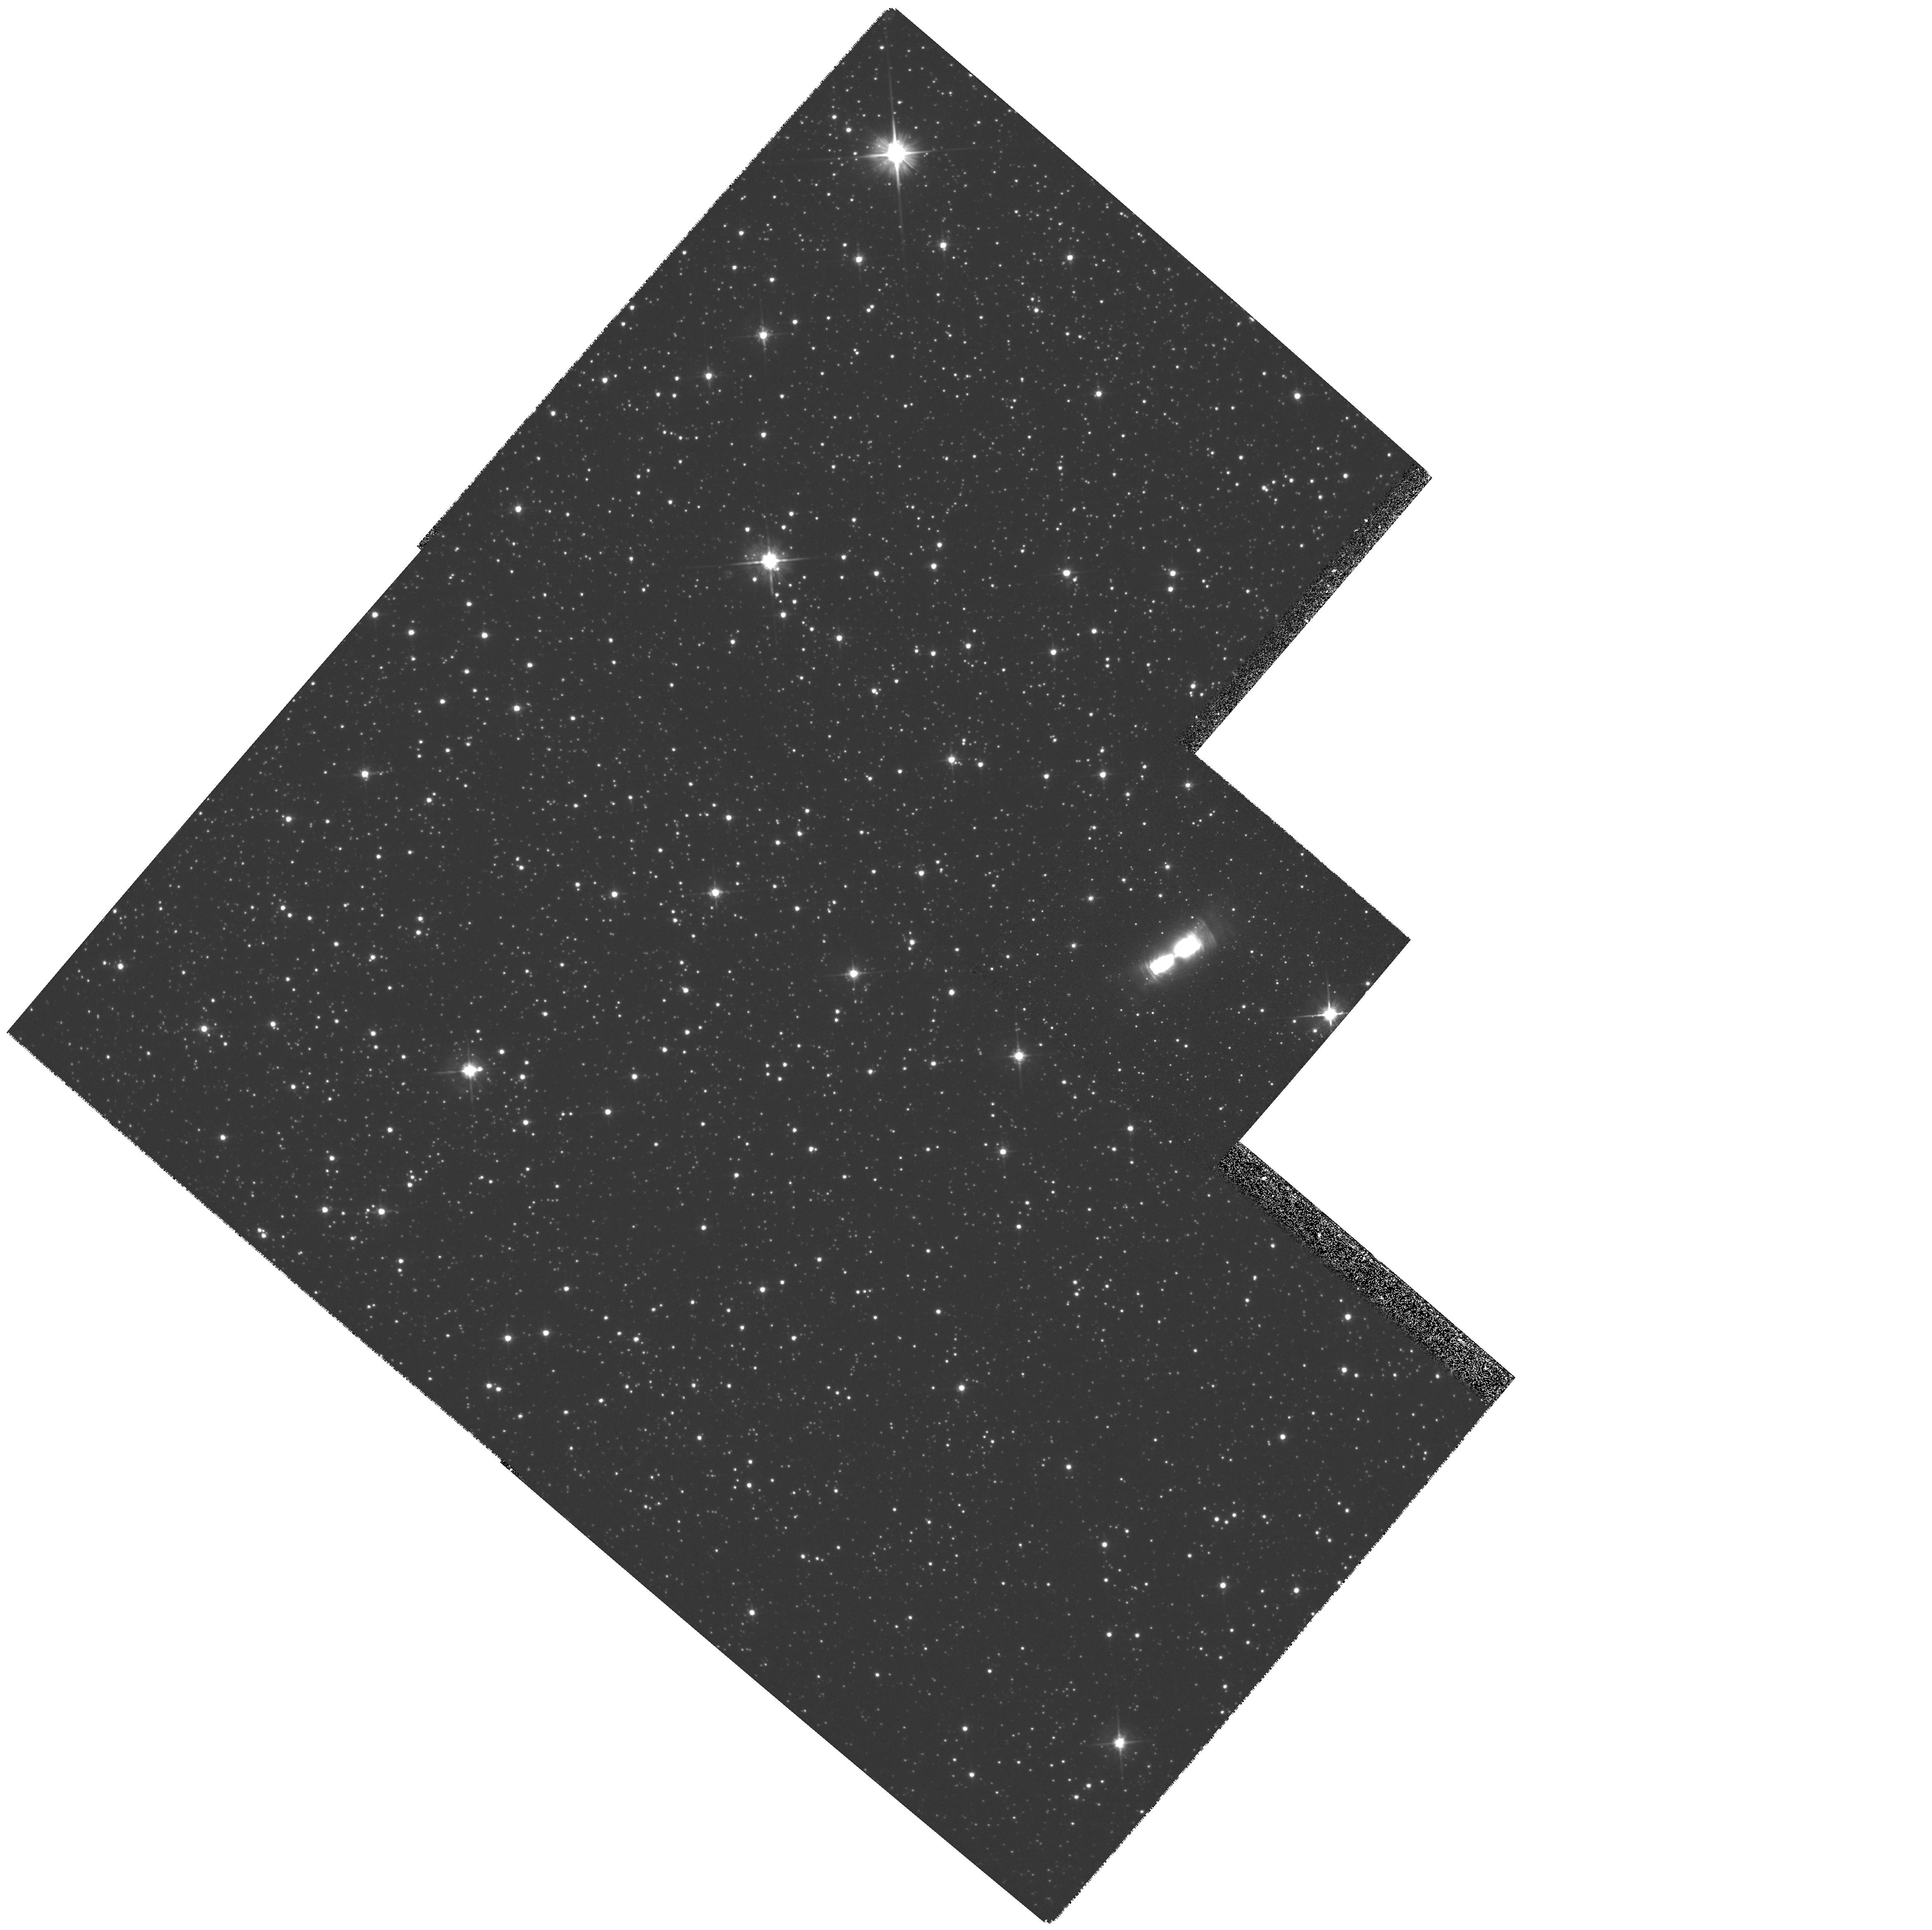
Target: IRAS17150-3224. Instrument: WFPC2/PC. Filter: F606W. Exposure: 12 min. Observation ID: hst_6565_02_wfpc2_pc_f606w_u3lr02

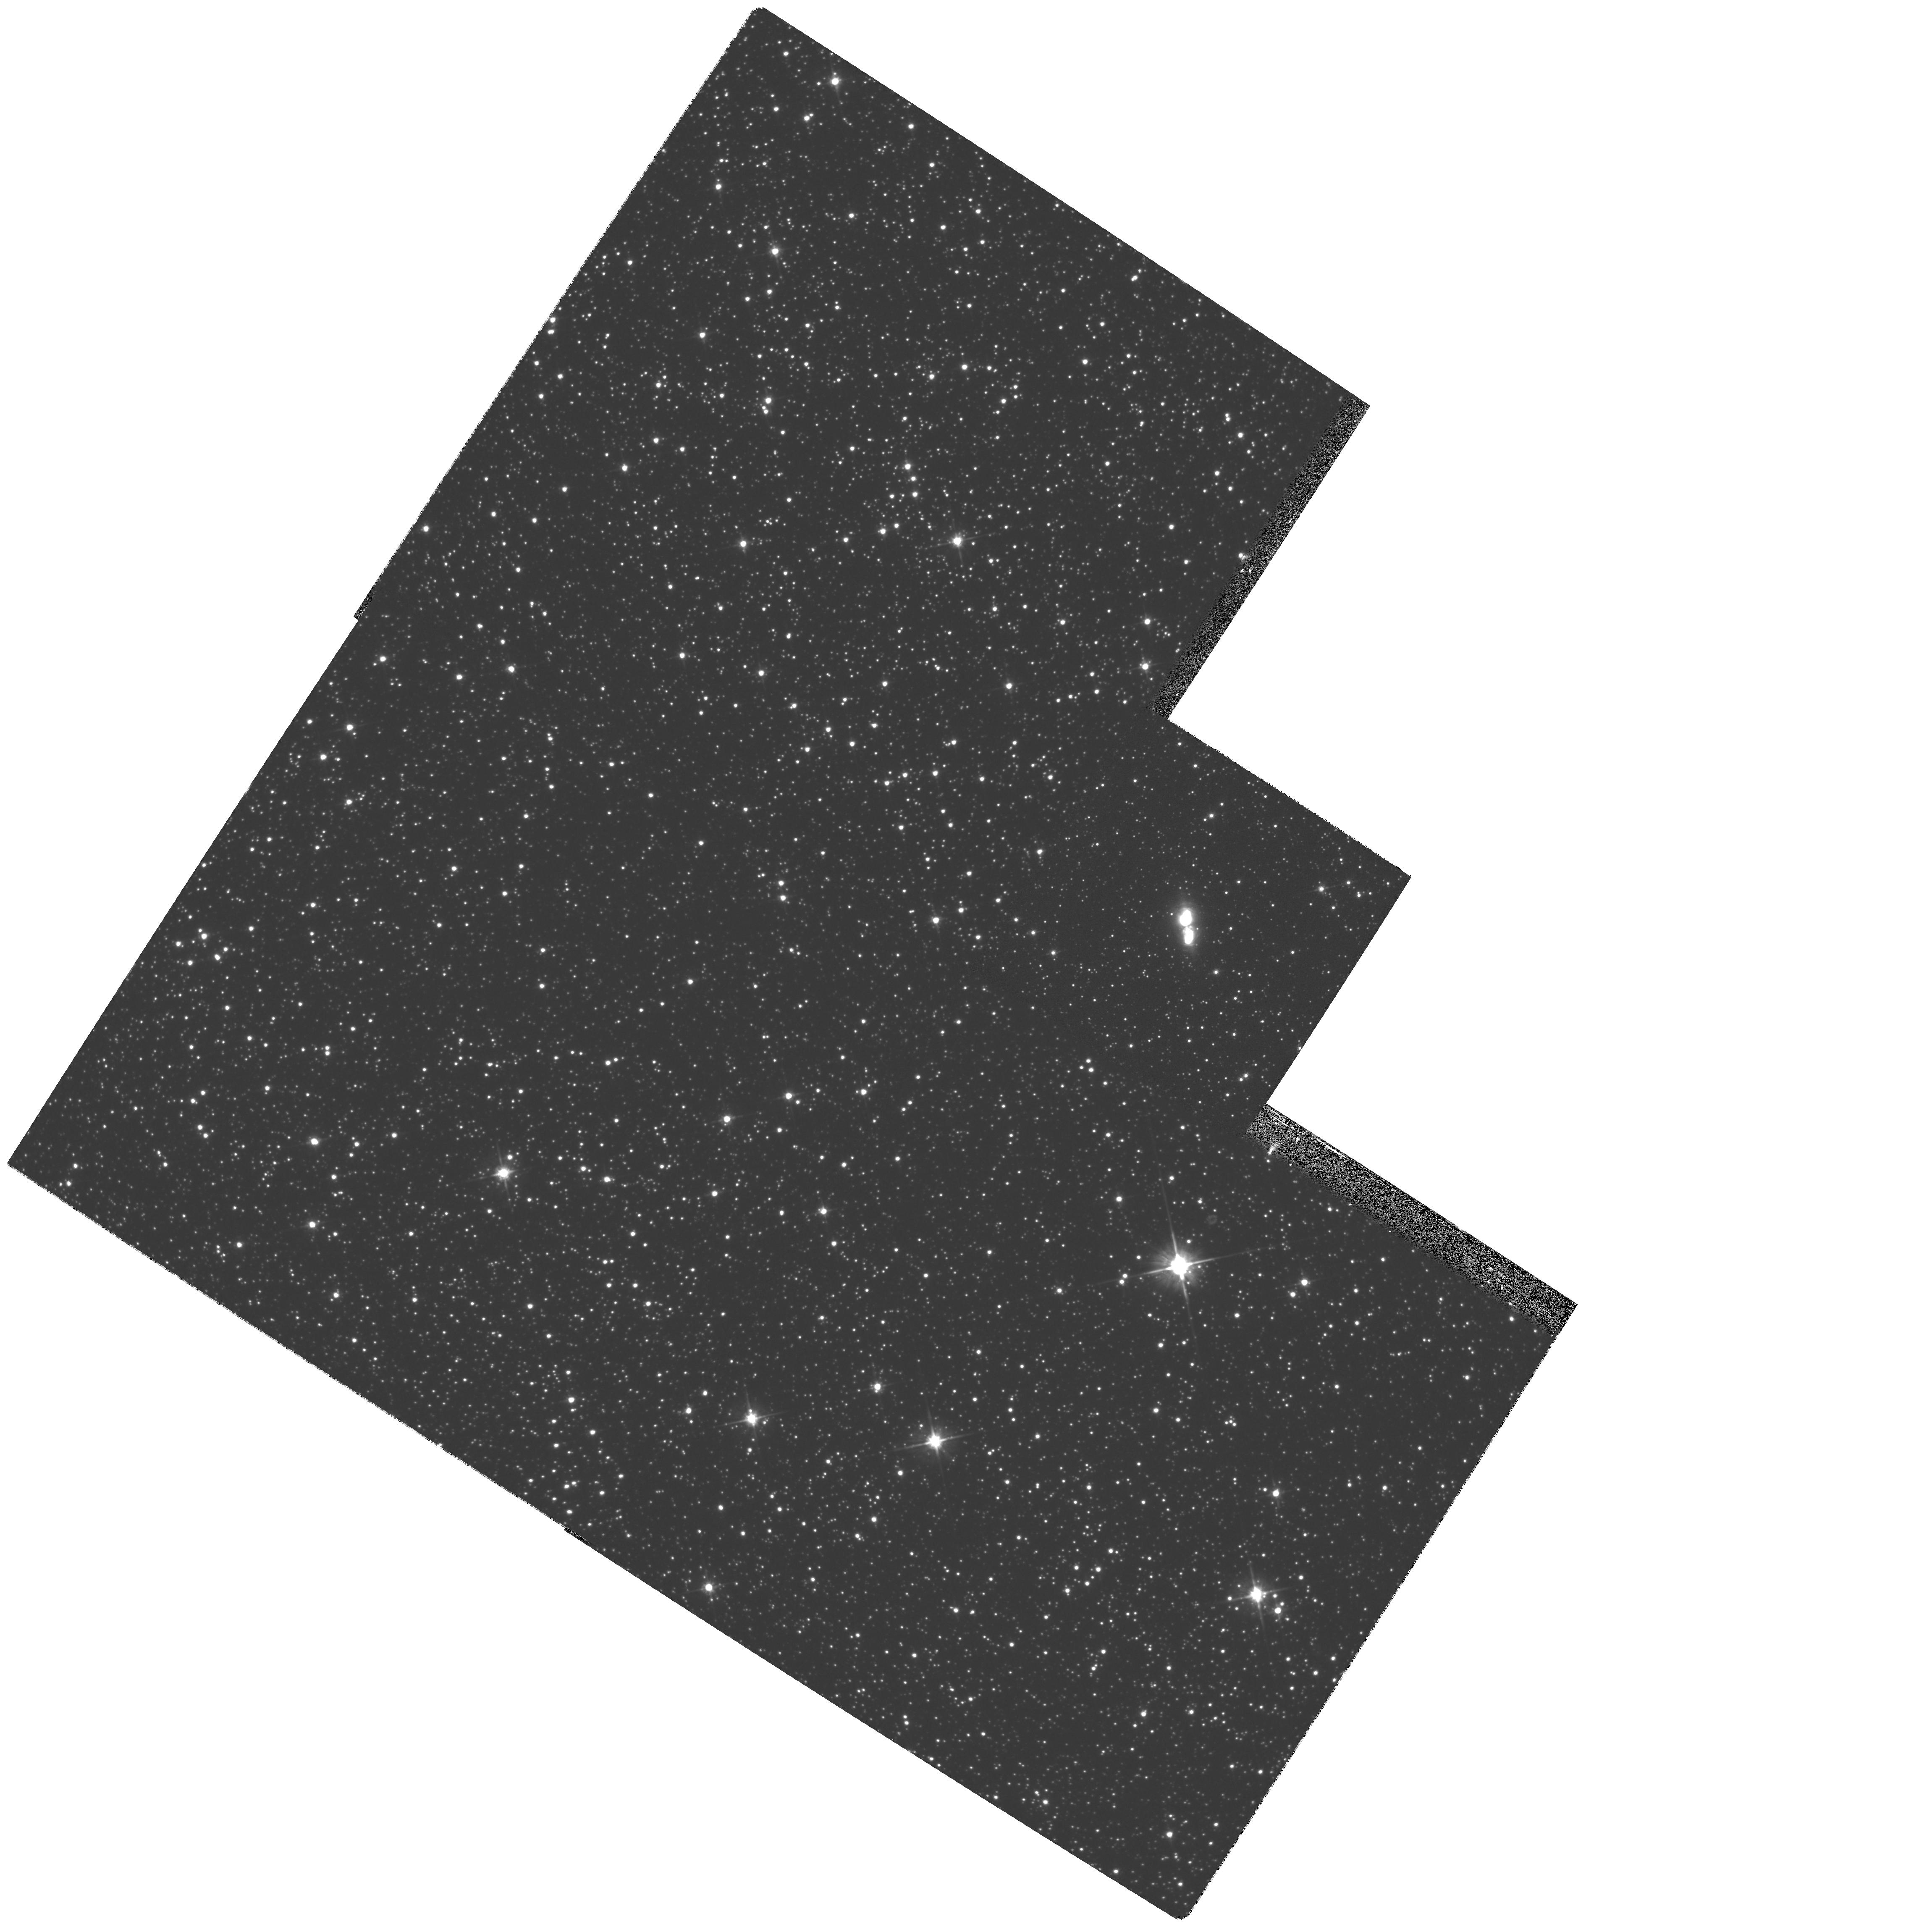
Target: IRAS17441-2411. Instrument: WFPC2/PC. Filter: F606W. Exposure: 12 min. Observation ID: hst_6565_01_wfpc2_pc_f606w_u3lr01

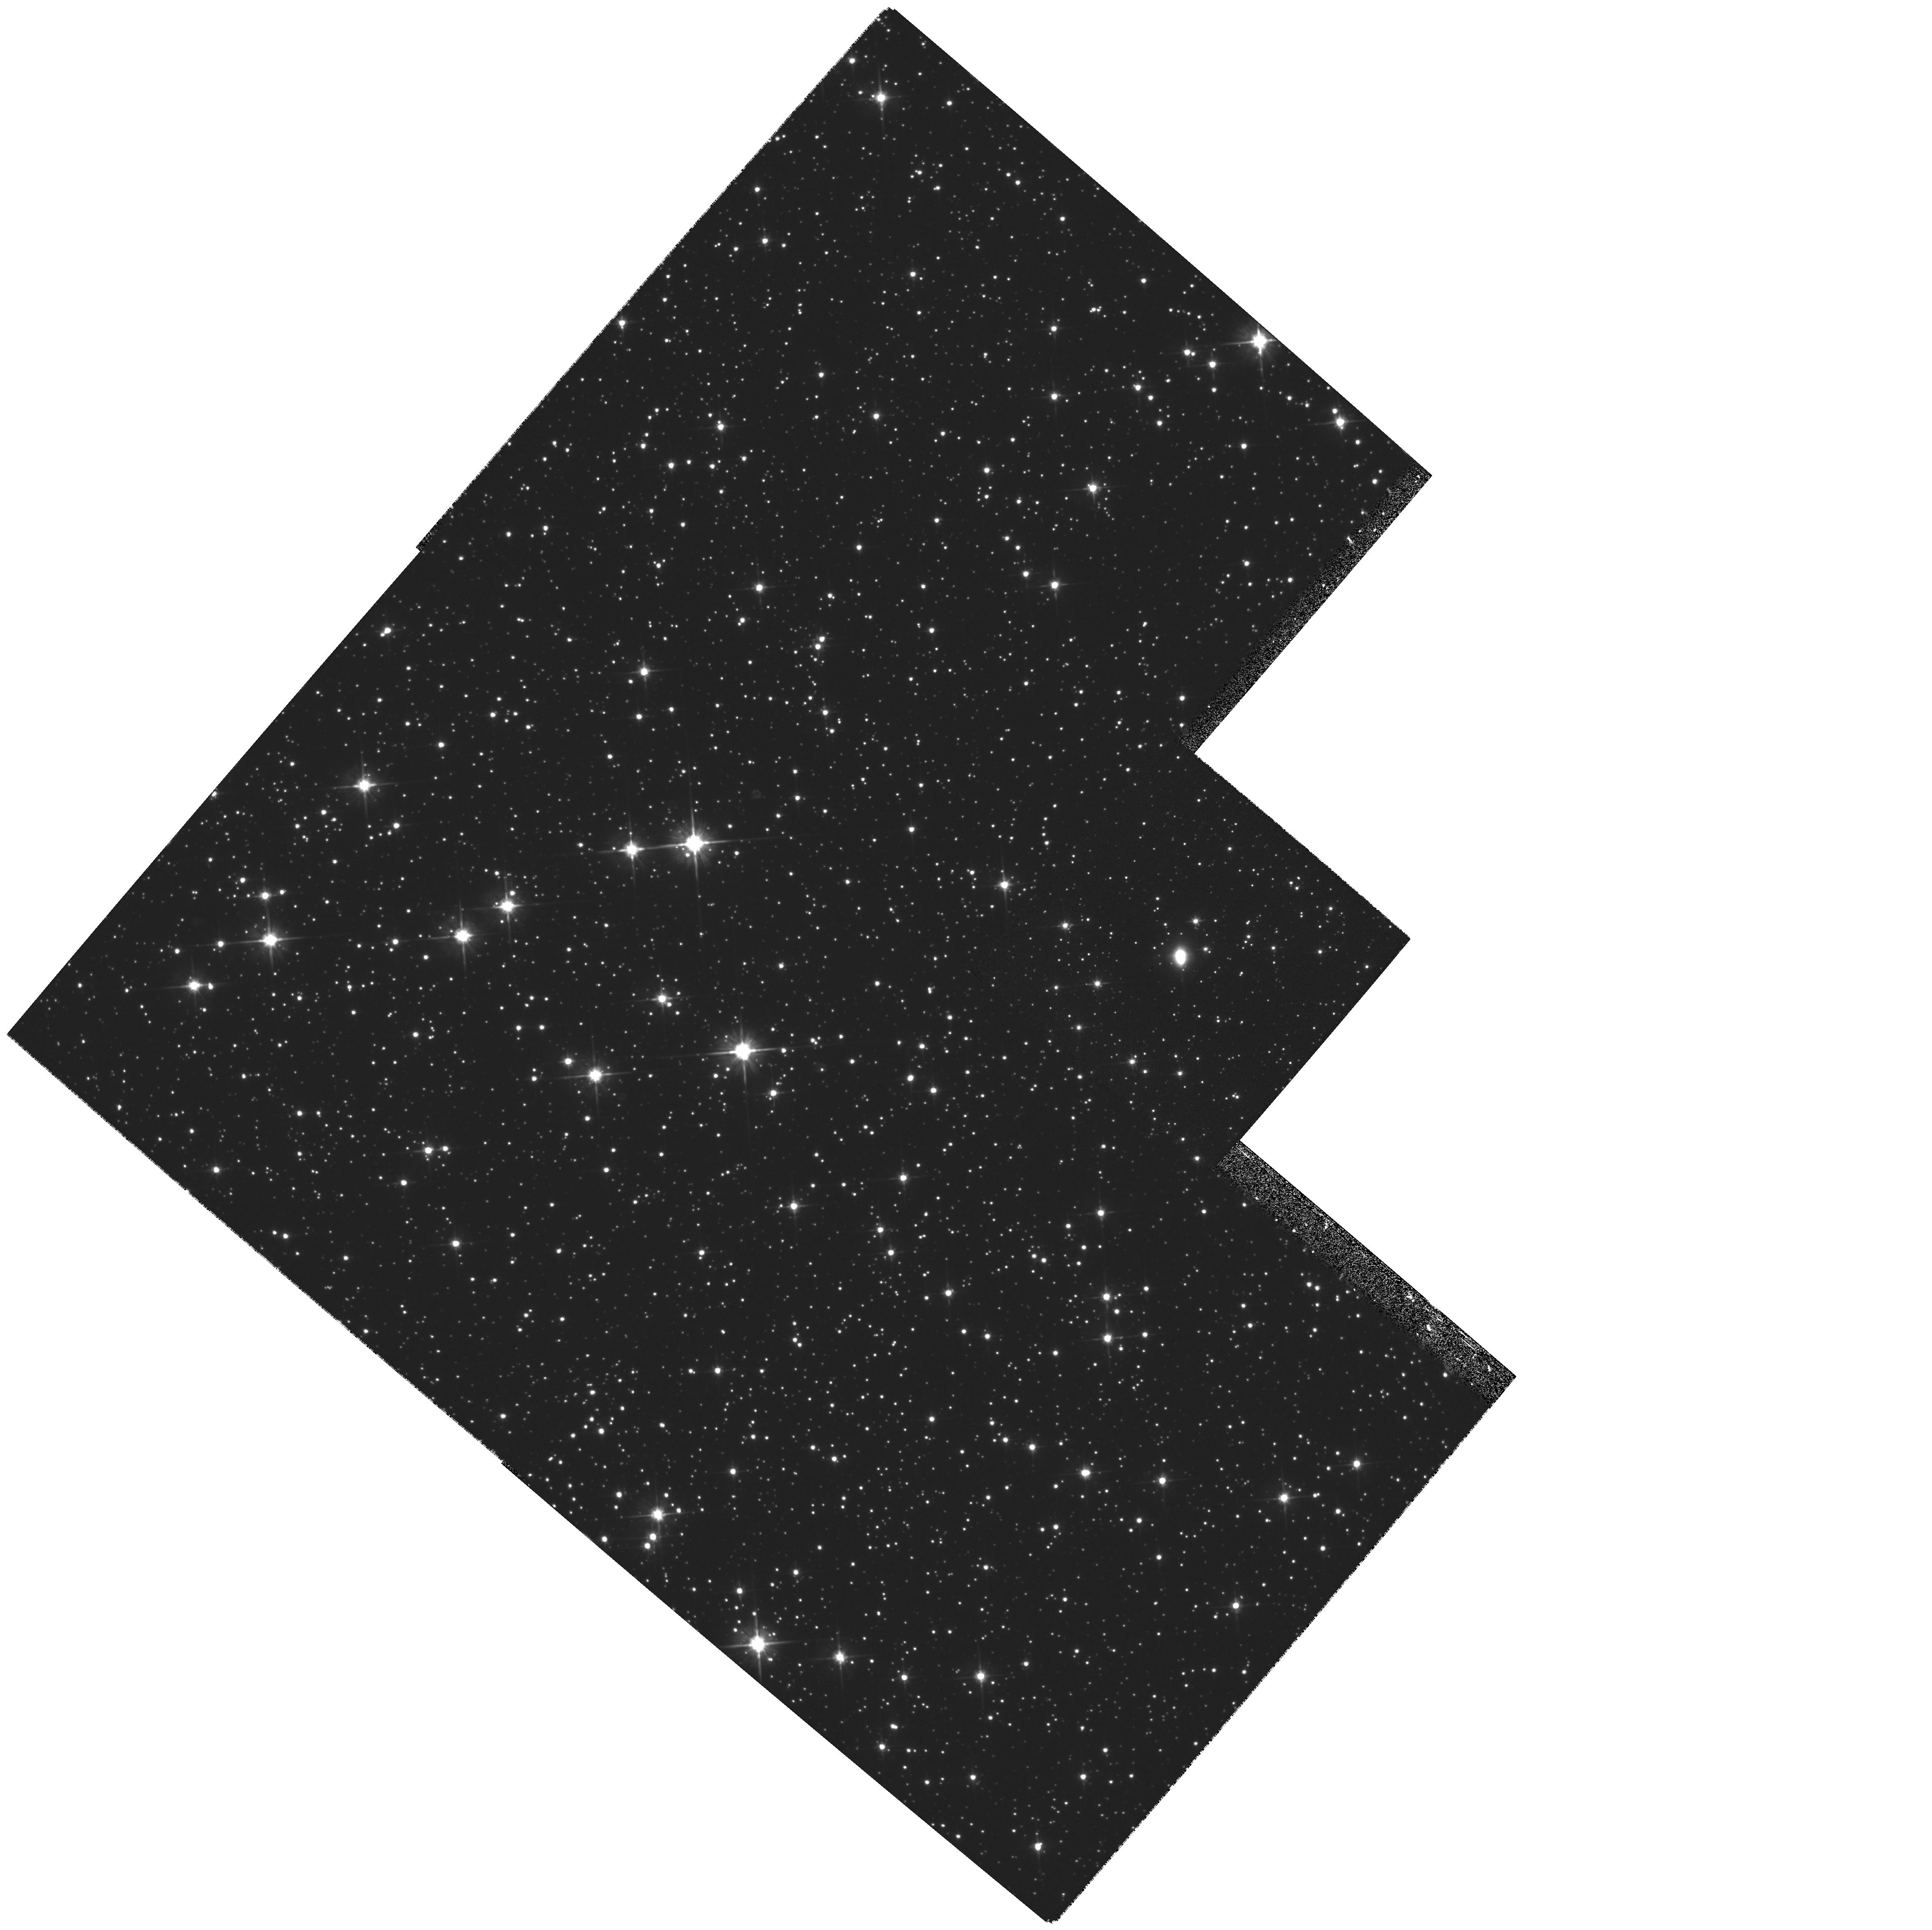
Target: IRAS17245-3951. Instrument: WFPC2/PC. Filter: F606W. Exposure: 13 min. Observation ID: hst_6565_04_wfpc2_pc_f606w_u3lr04

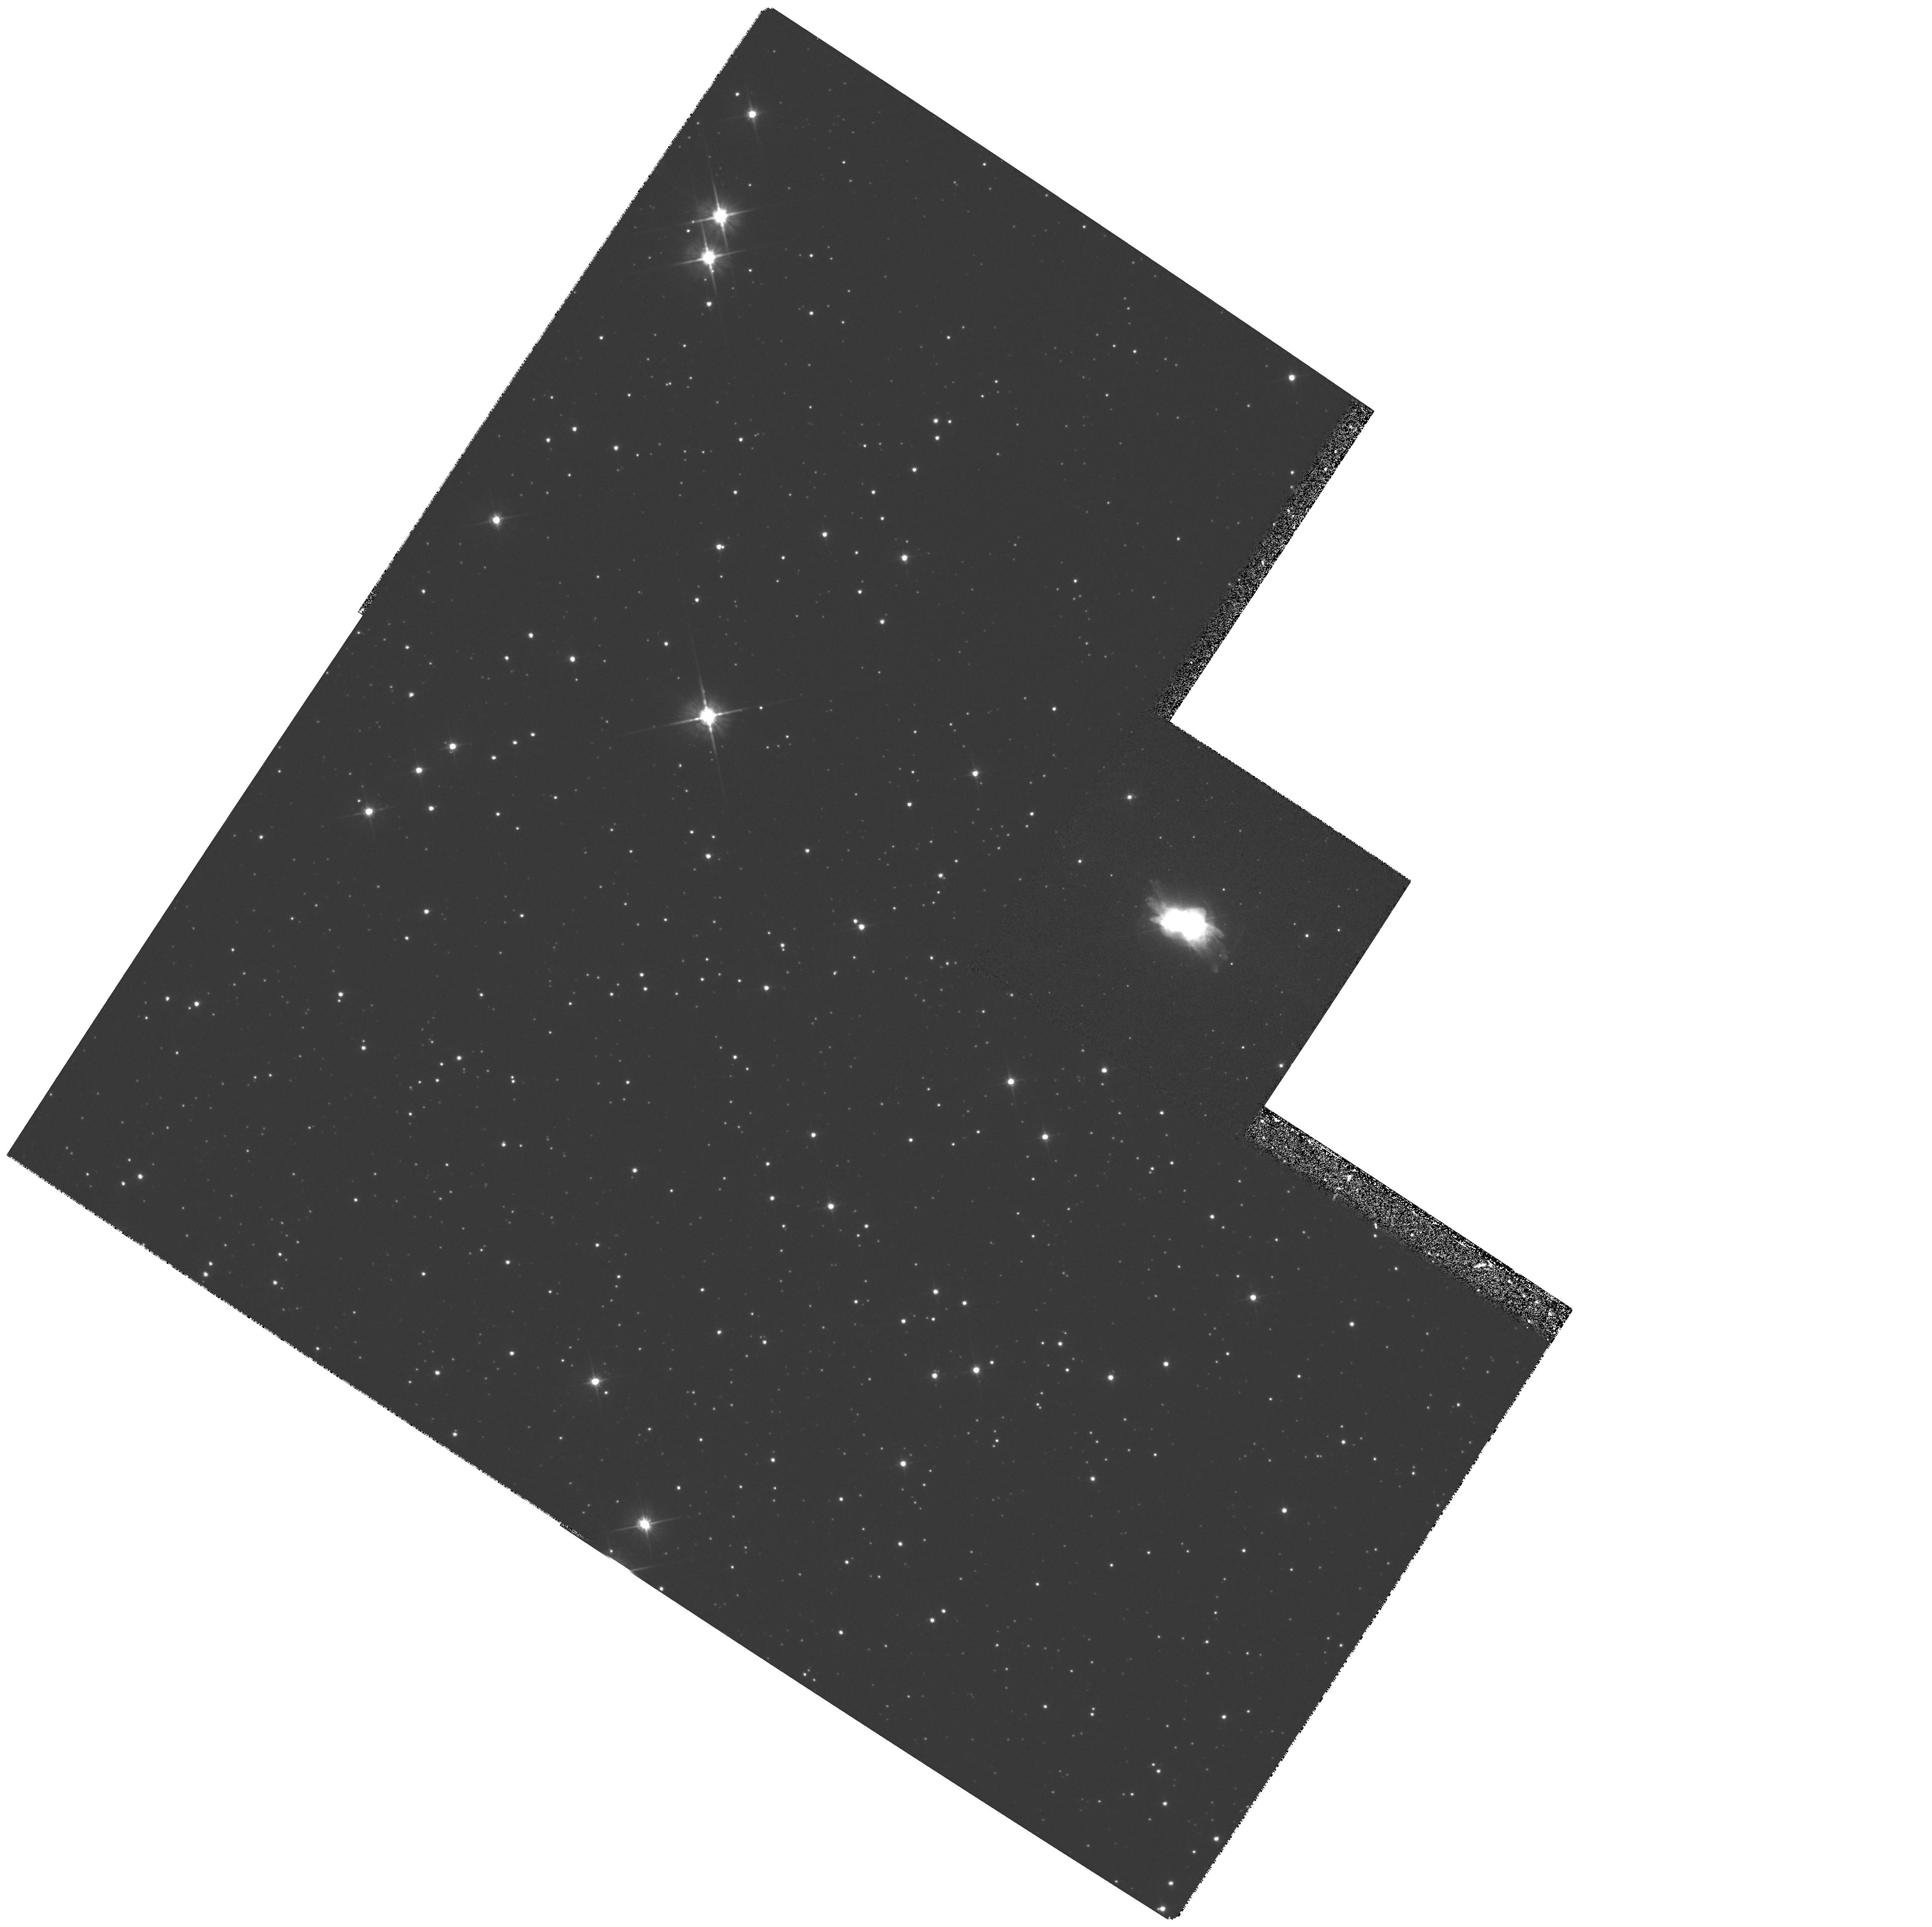
Target: IRAS16594-4656. Instrument: WFPC2/PC. Filter: F606W. Exposure: 14 min. Observation ID: hst_6565_03_wfpc2_pc_f606w_u3lr03

Imaging of Proto-Planetary Nebulae (PI: Kwok, Sun)

We propose to obtain high resolution WFPC2 images of four proto-planetary nebulae (PPN) found to show bipolar morphologies in ground-based observations. Such high quality images of PPN will help us to determine the origin of such interesting substructures as halos, ansae, and knots, and to answer the question of whether the bipolar morphologies observed in planetary nebulae are the result of nurture (due to shaping by interacting winds) or nature (inheritance from their AGB progenitors), and when such morphologies develop in the course of post-AGB evolution.